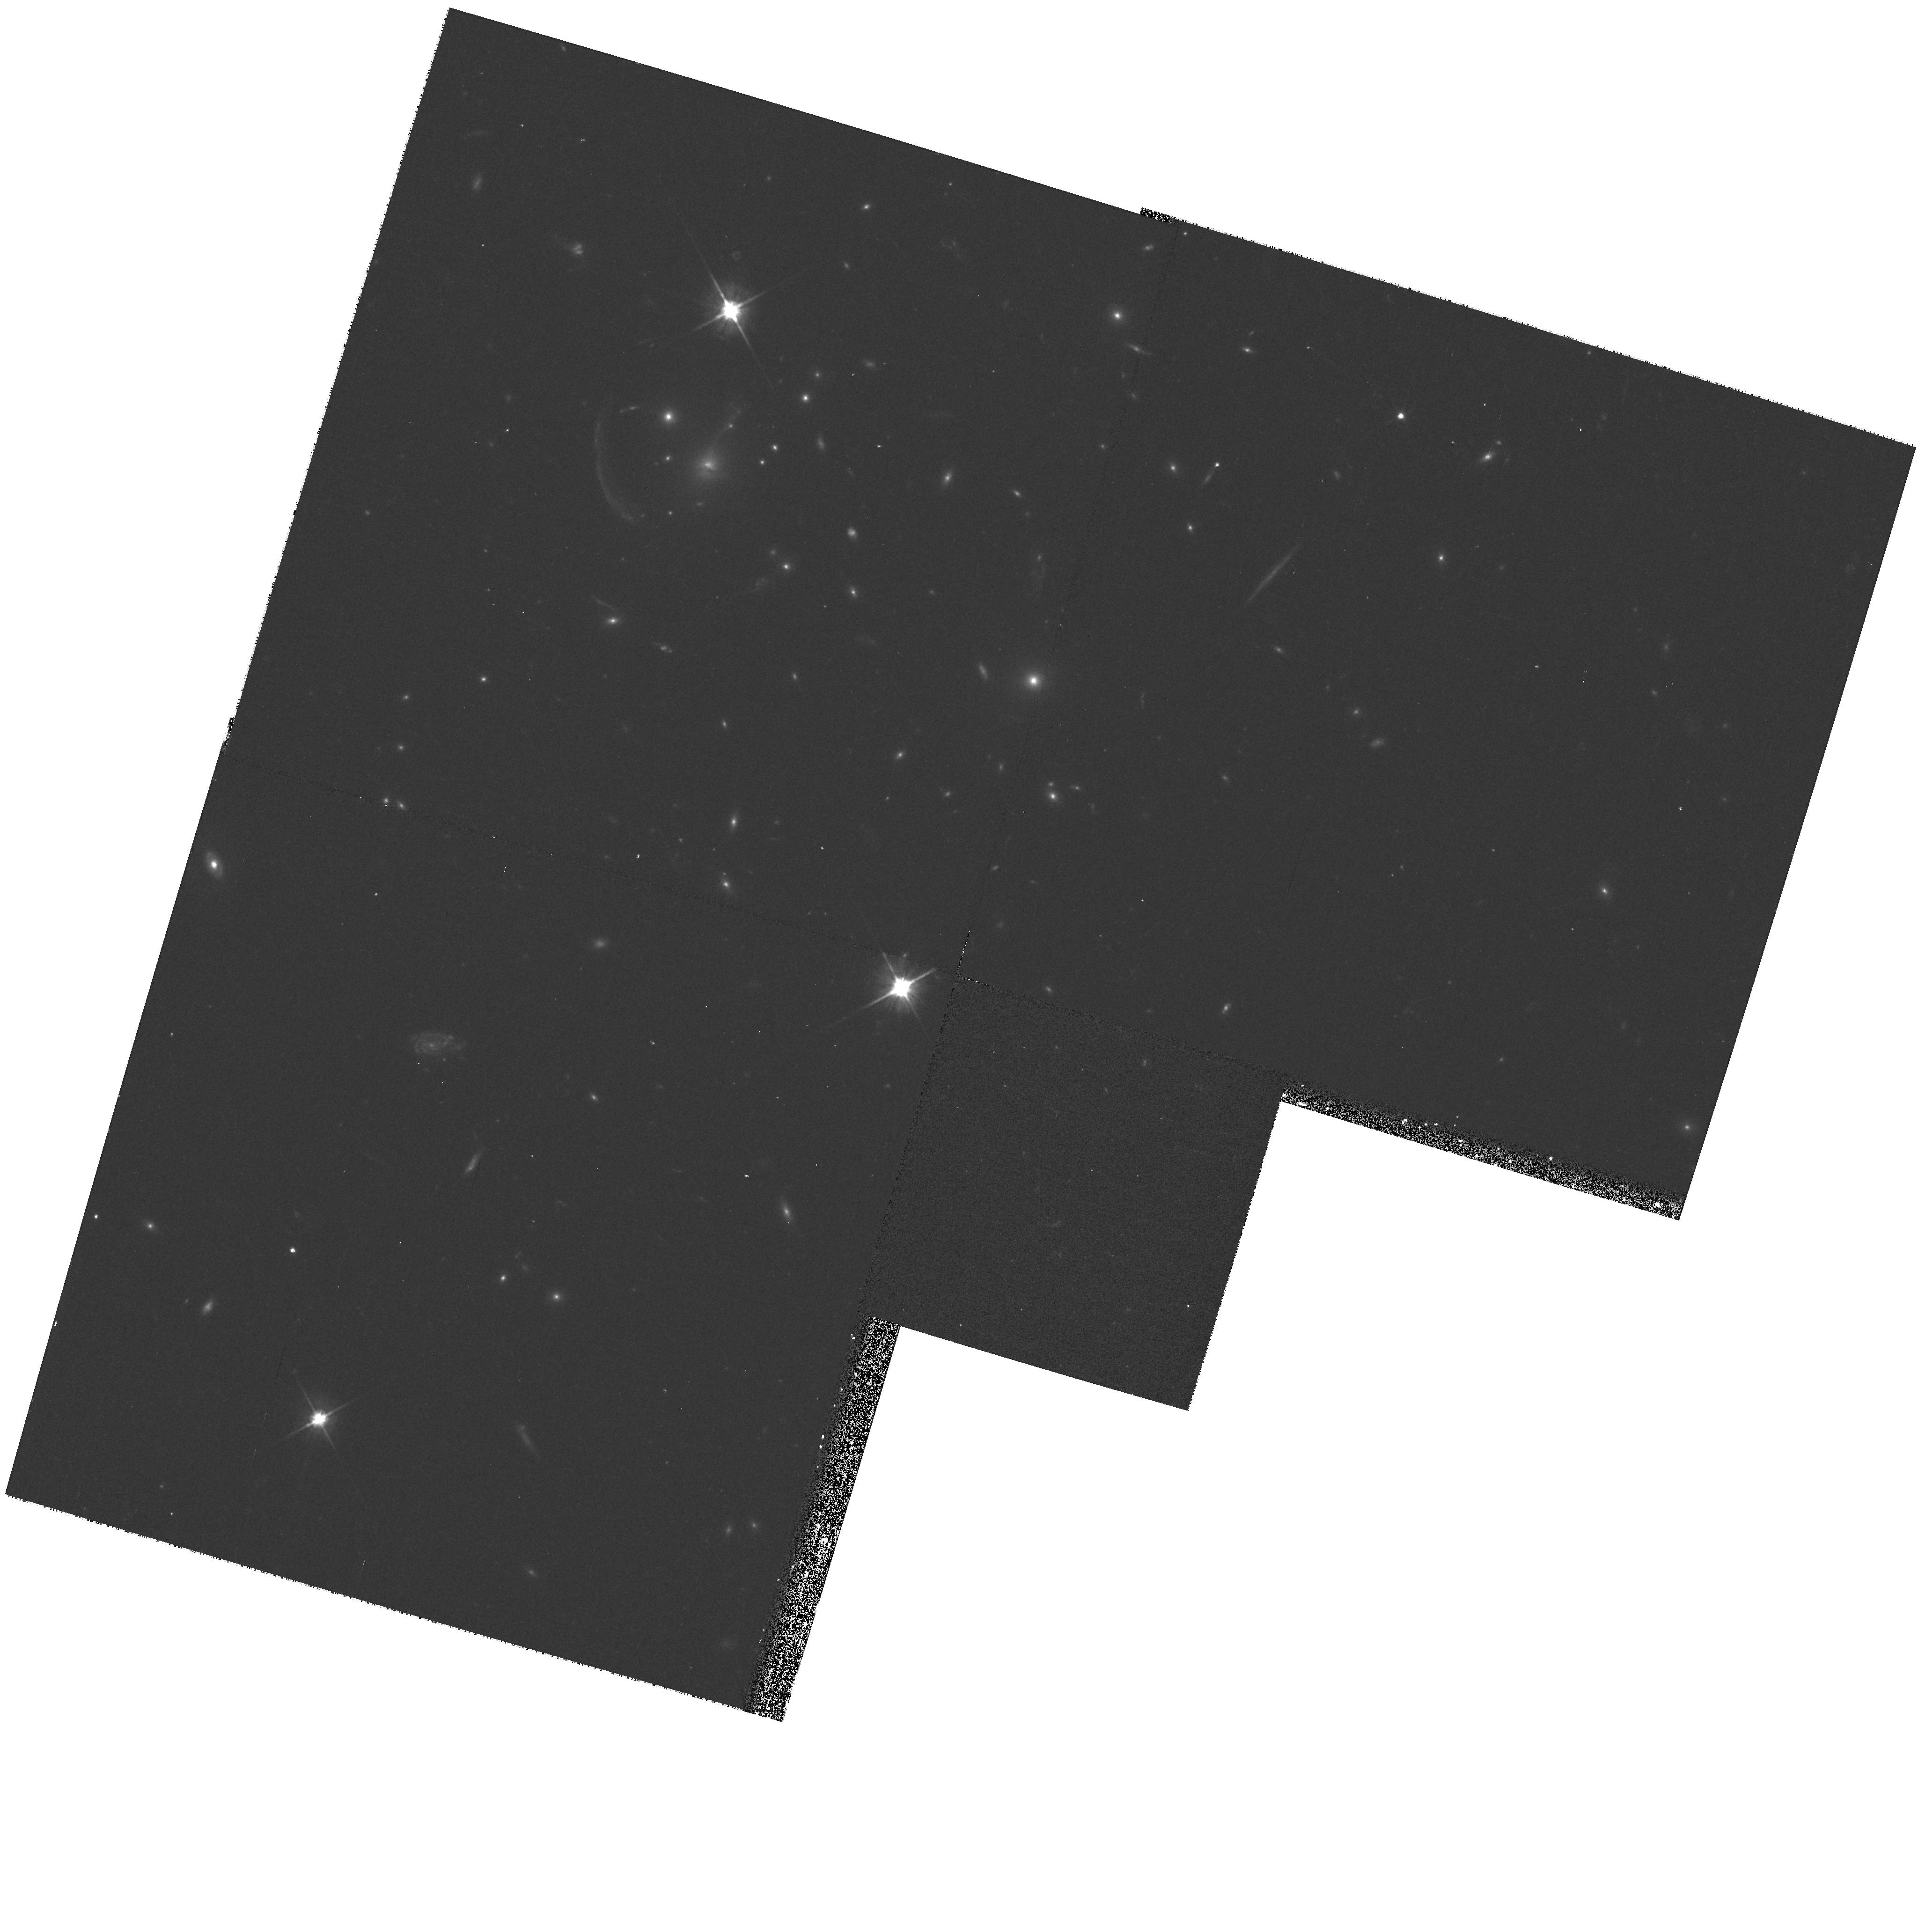
Target: R1133+50
Instrument: WFPC2/PC
Filter: F606W
Exposure: 17 min
Observation ID: hst_8719_20_wfpc2_pc_f606w_u63k20

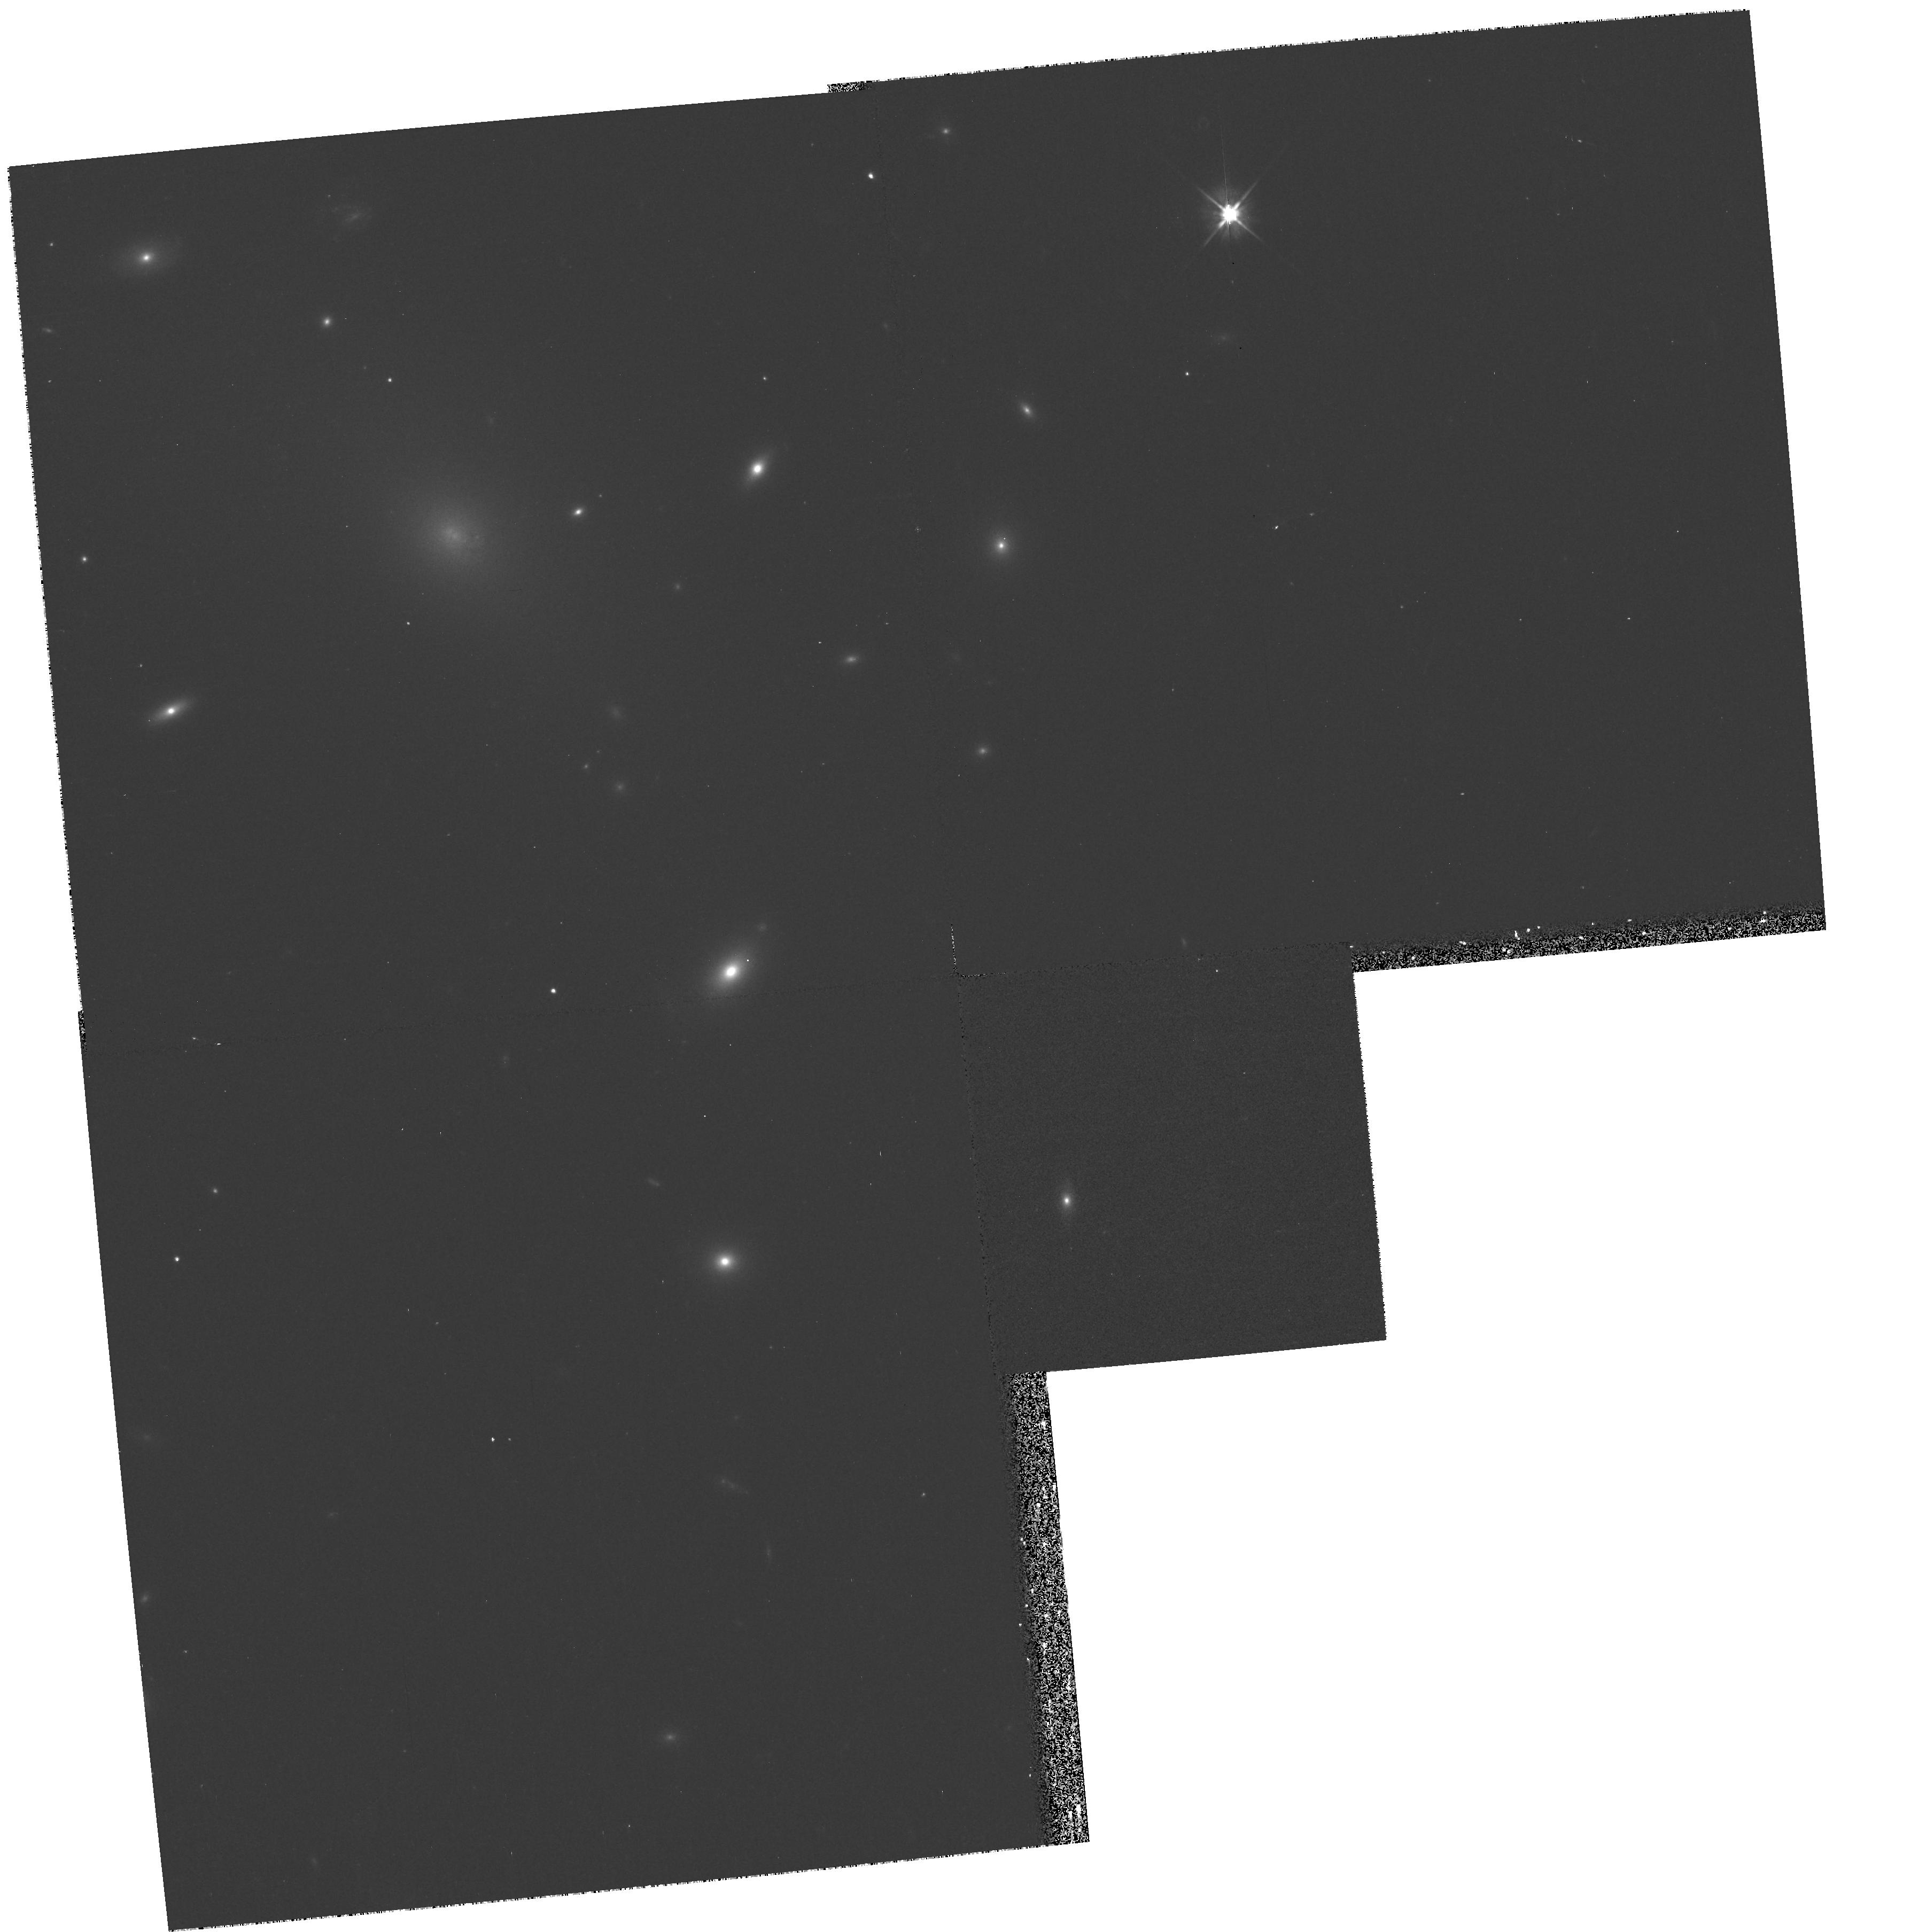
Target: A2495
Instrument: WFPC2/PC
Filter: F555W
Exposure: 10 min
Observation ID: hst_8719_09_wfpc2_pc_f555w_u63k09

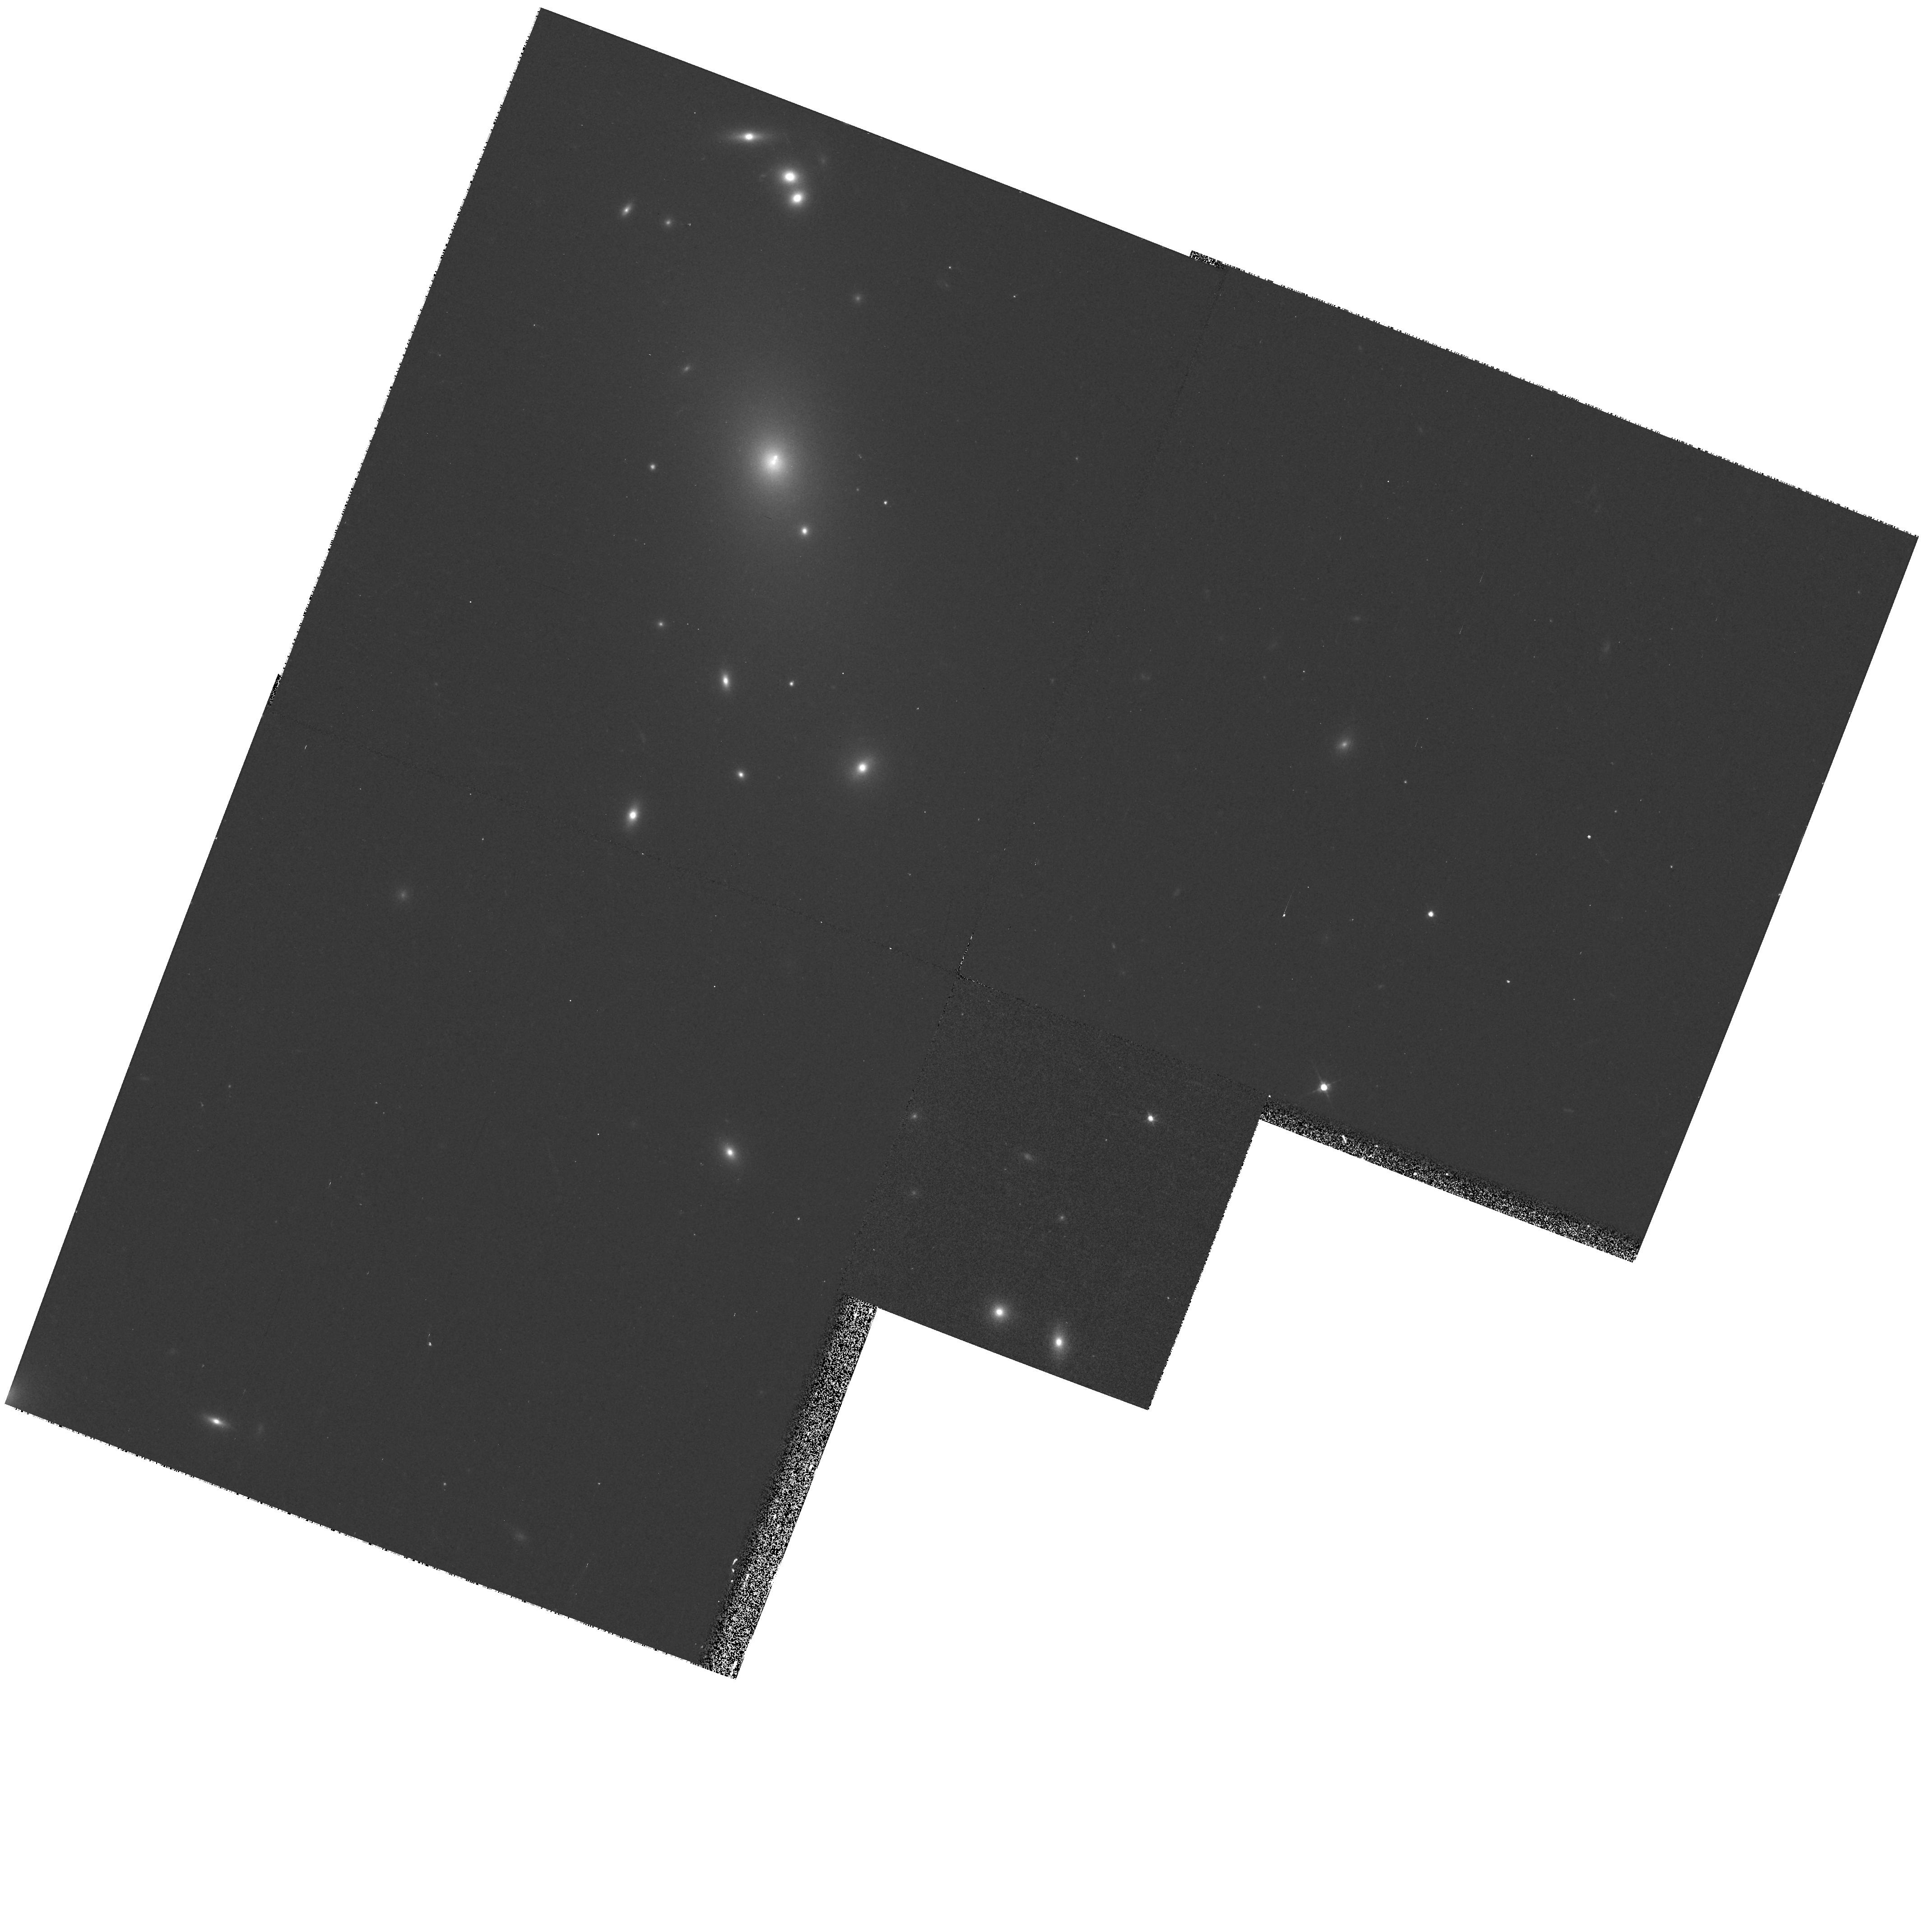
Target: A3112
Instrument: WFPC2/PC
Filter: F555W
Exposure: 10 min
Observation ID: hst_8719_04_wfpc2_pc_f555w_u63k04

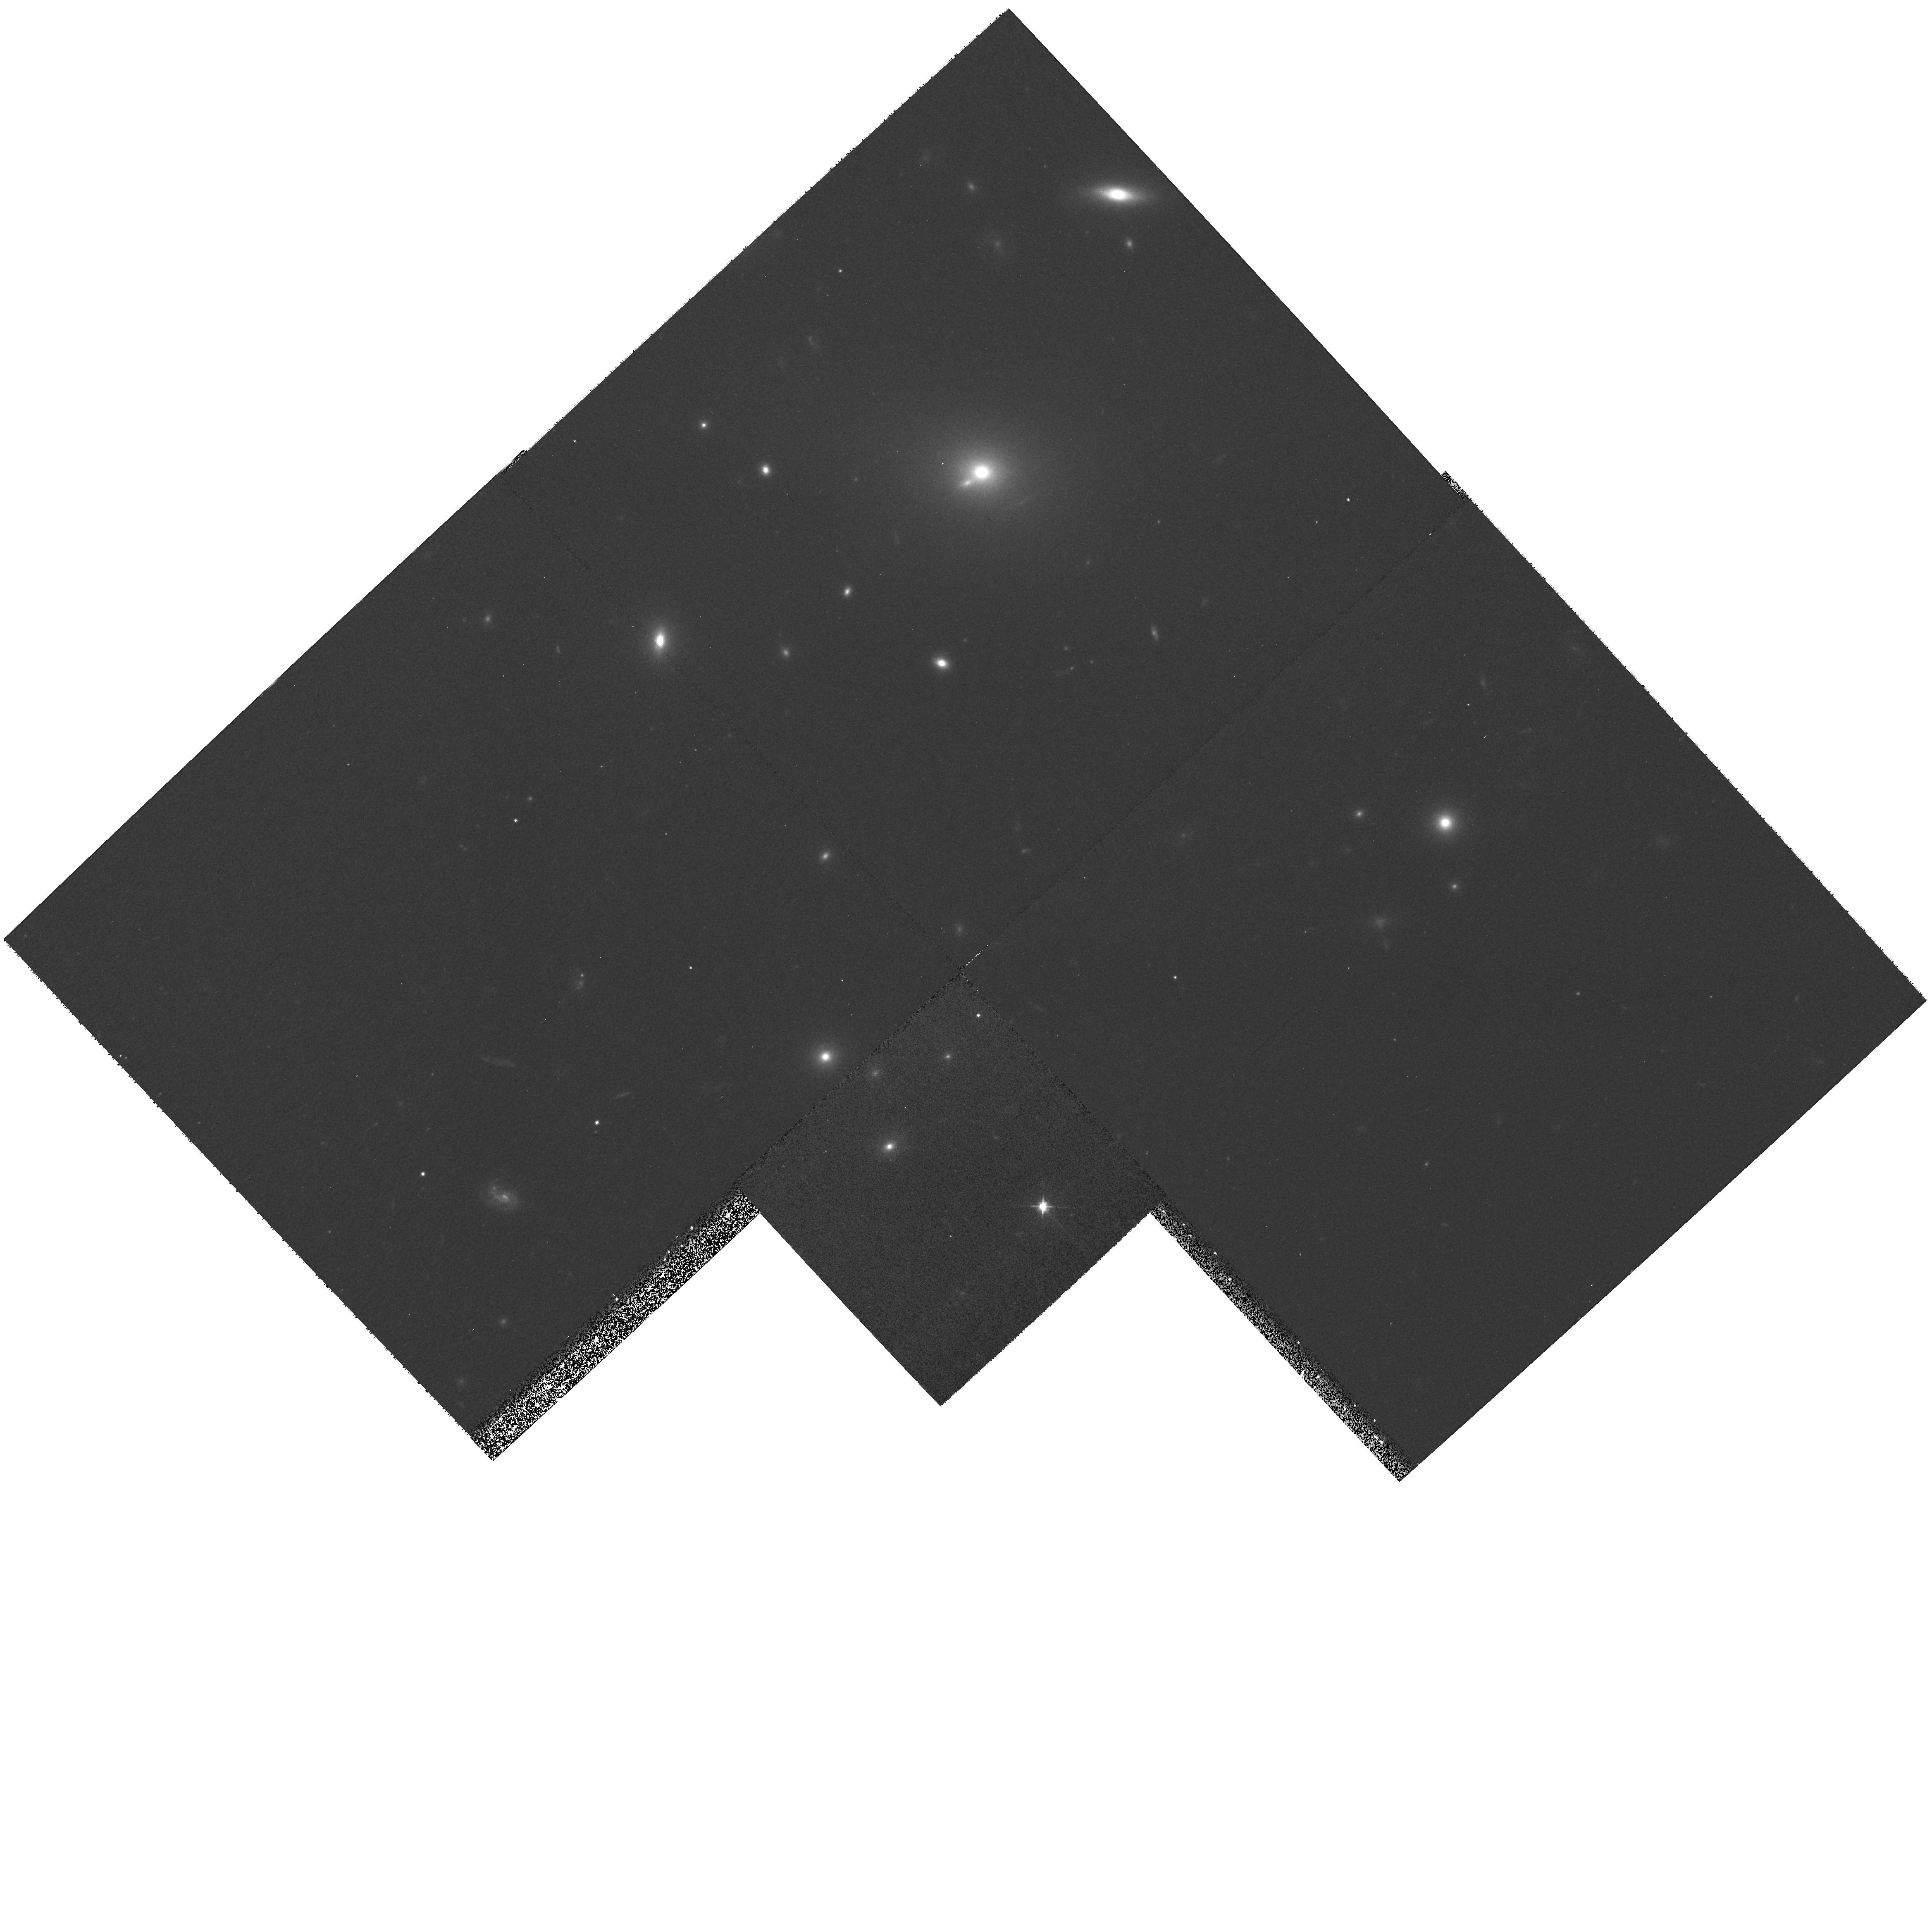
Target: A1366
Instrument: WFPC2/PC
Filter: F606W
Exposure: 10 min
Observation ID: hst_8719_24_wfpc2_pc_f606w_u63k24

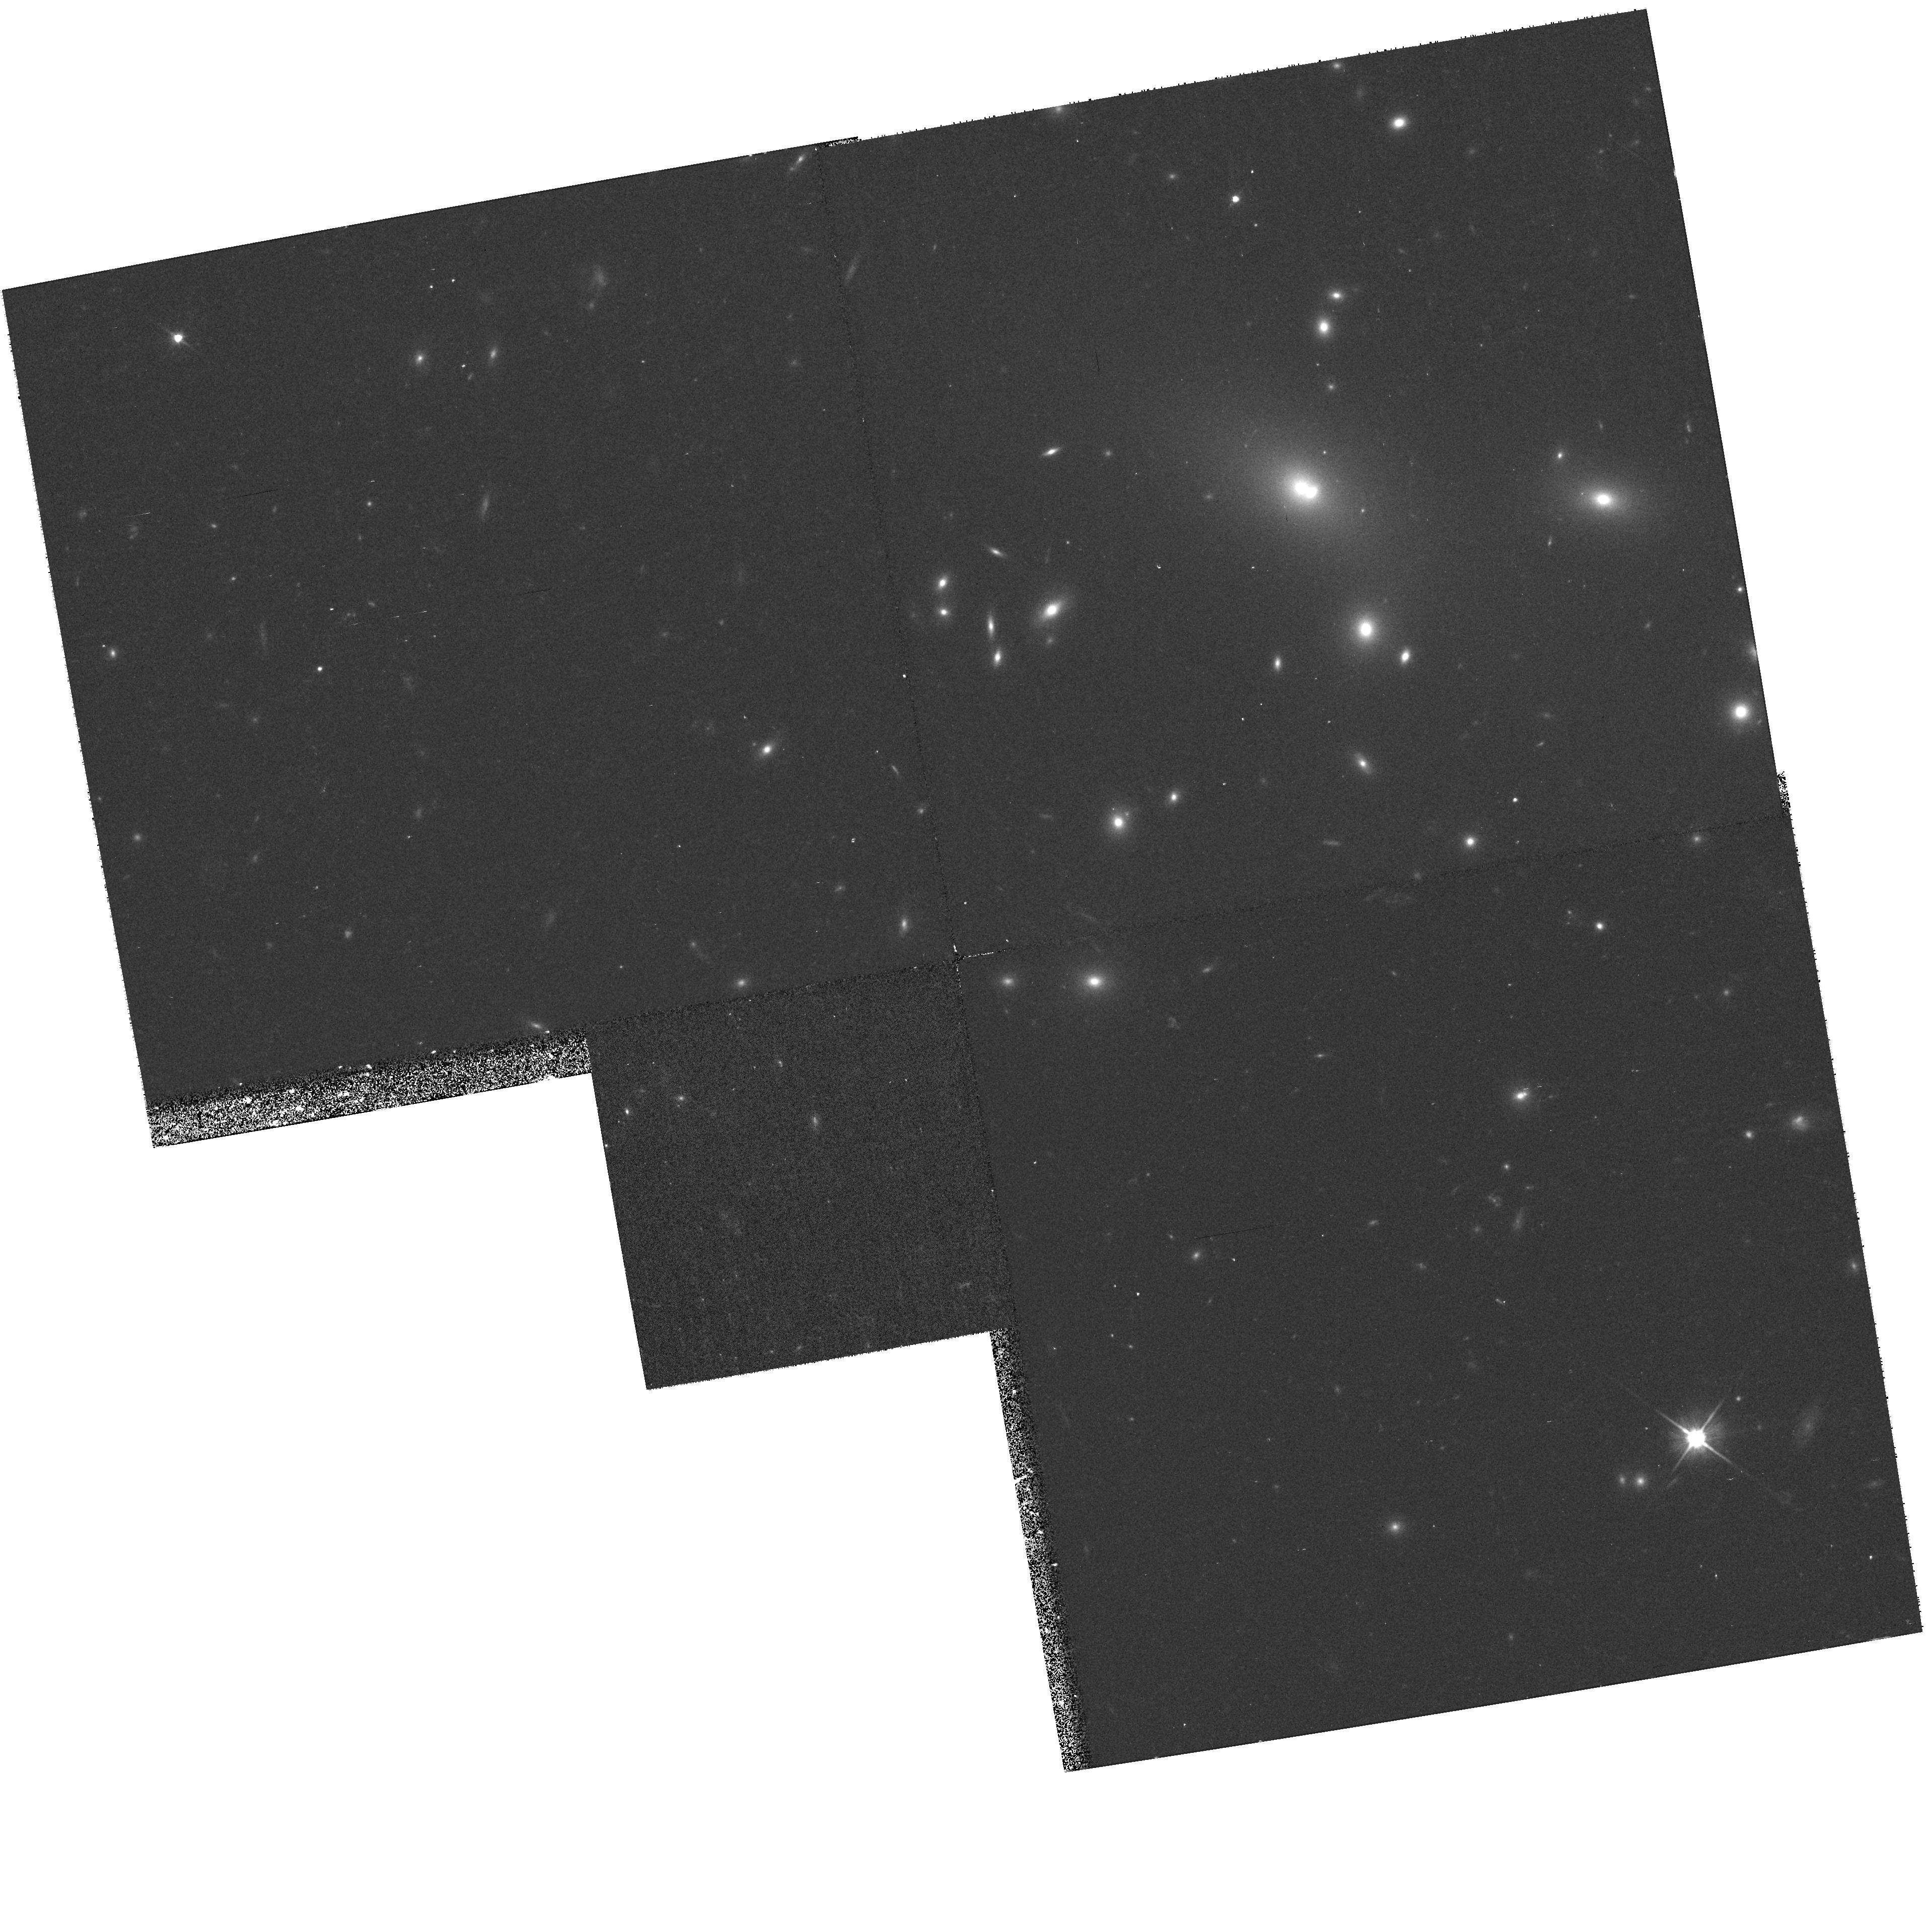
Target: A1423
Instrument: WFPC2/PC
Filter: F606W
Exposure: 17 min
Observation ID: hst_8719_28_wfpc2_pc_f606w_u63k28

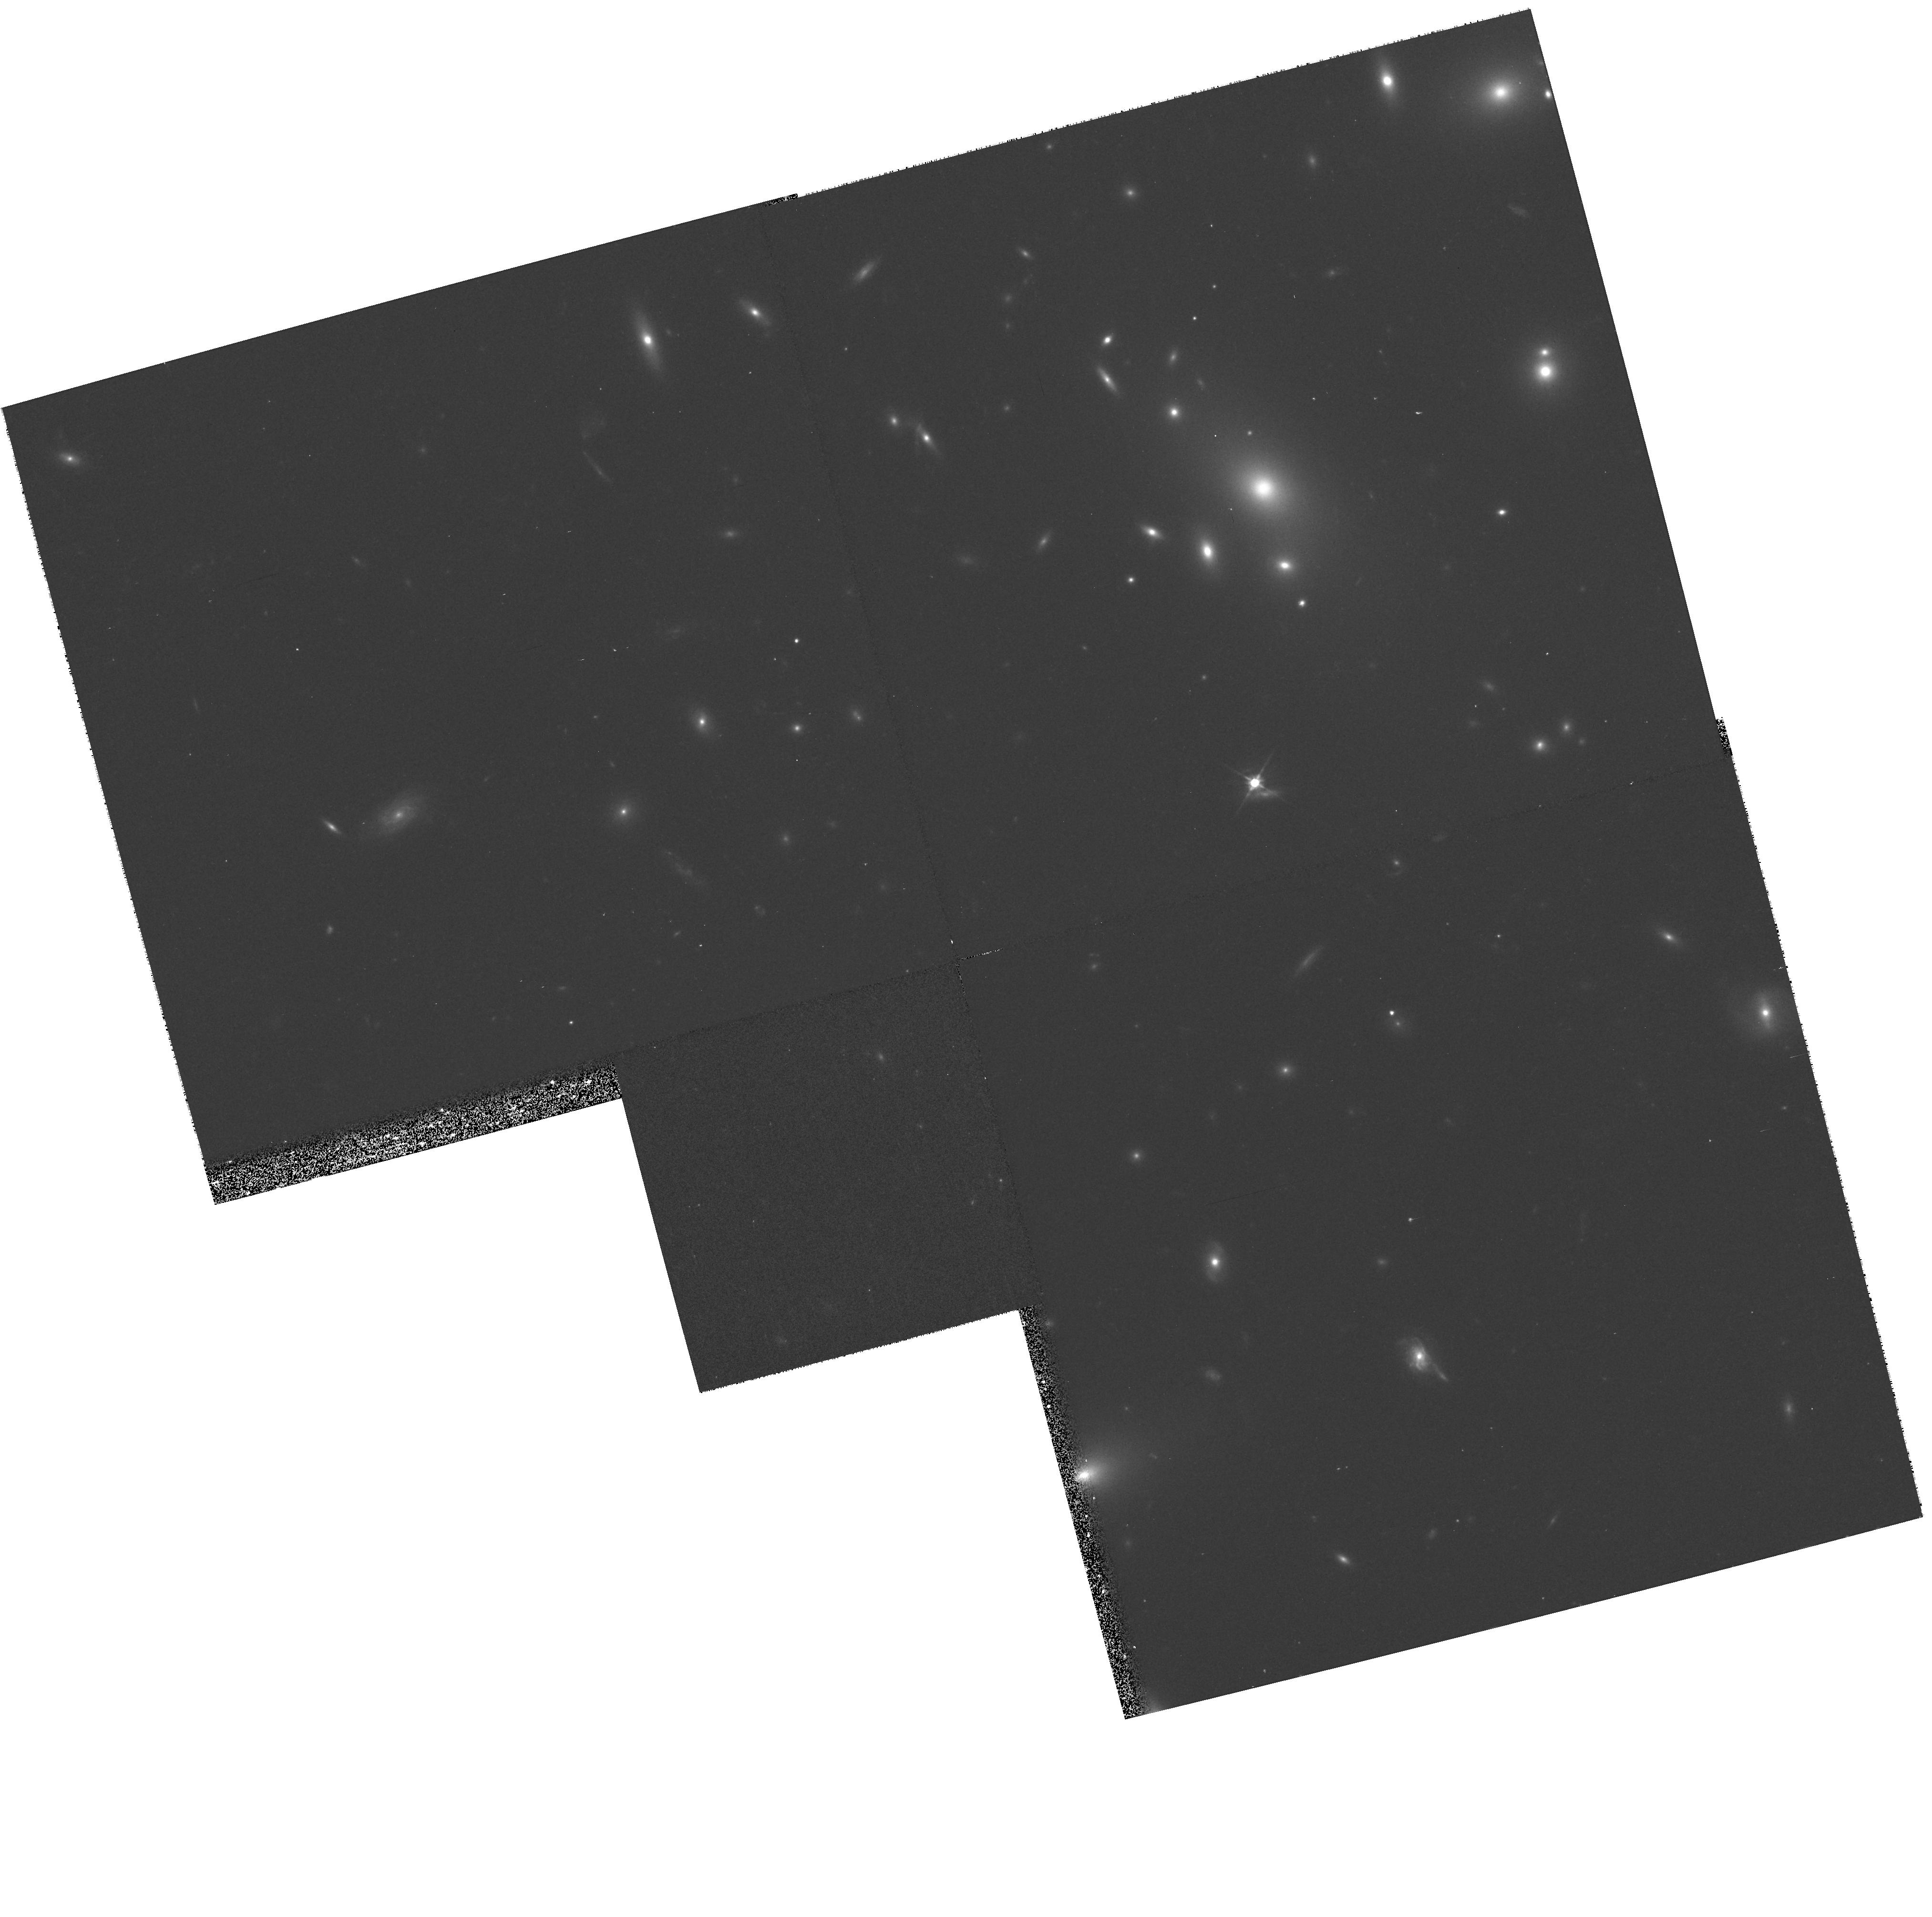
Target: A980
Instrument: WFPC2/PC
Filter: F606W
Exposure: 13 min
Observation ID: hst_8719_25_wfpc2_pc_f606w_u63k25

A Continuation of a SNAPSHOT survey of X- ray selected central cluster galaxies (PI: Edge, Alastair C.)

Central cluster galaxies are the most massive stellar systems known and have been used as standard candles for many decades. Only recently have central cluster galaxies been recognised to exhibit a wide variety of small scale (<100 pc) features that can only be reliably detected with HST resolution. The most intriguing of these are dust lanes which have been detected in many central cluster galaxies. Dust is not expected to survive long in the hostile cluster environment unless shielded by the ISM of a disk galaxy or very dense clouds of cold gas. WFPC2 snapshot images of a representative subset of the central cluster galaxies from an X-ray selected cluster sample would provide important constraints on the formation and evolution of dust in cluster cores that cannot be obtained from ground-based observations. We were awarded 50 SNAPSHOTS in Cycle 8 for this program of which one has been made so far and another five are scheduled. We wish to continue this project into cycle 9 to ensure that a sample of more than 50 are observed and cover a number of recently discovered systems. This project complements our extensive multi- frequency work on this sample that includes optical spectroscopy and photometry, VLA and X-ray images for the majority of our targets.